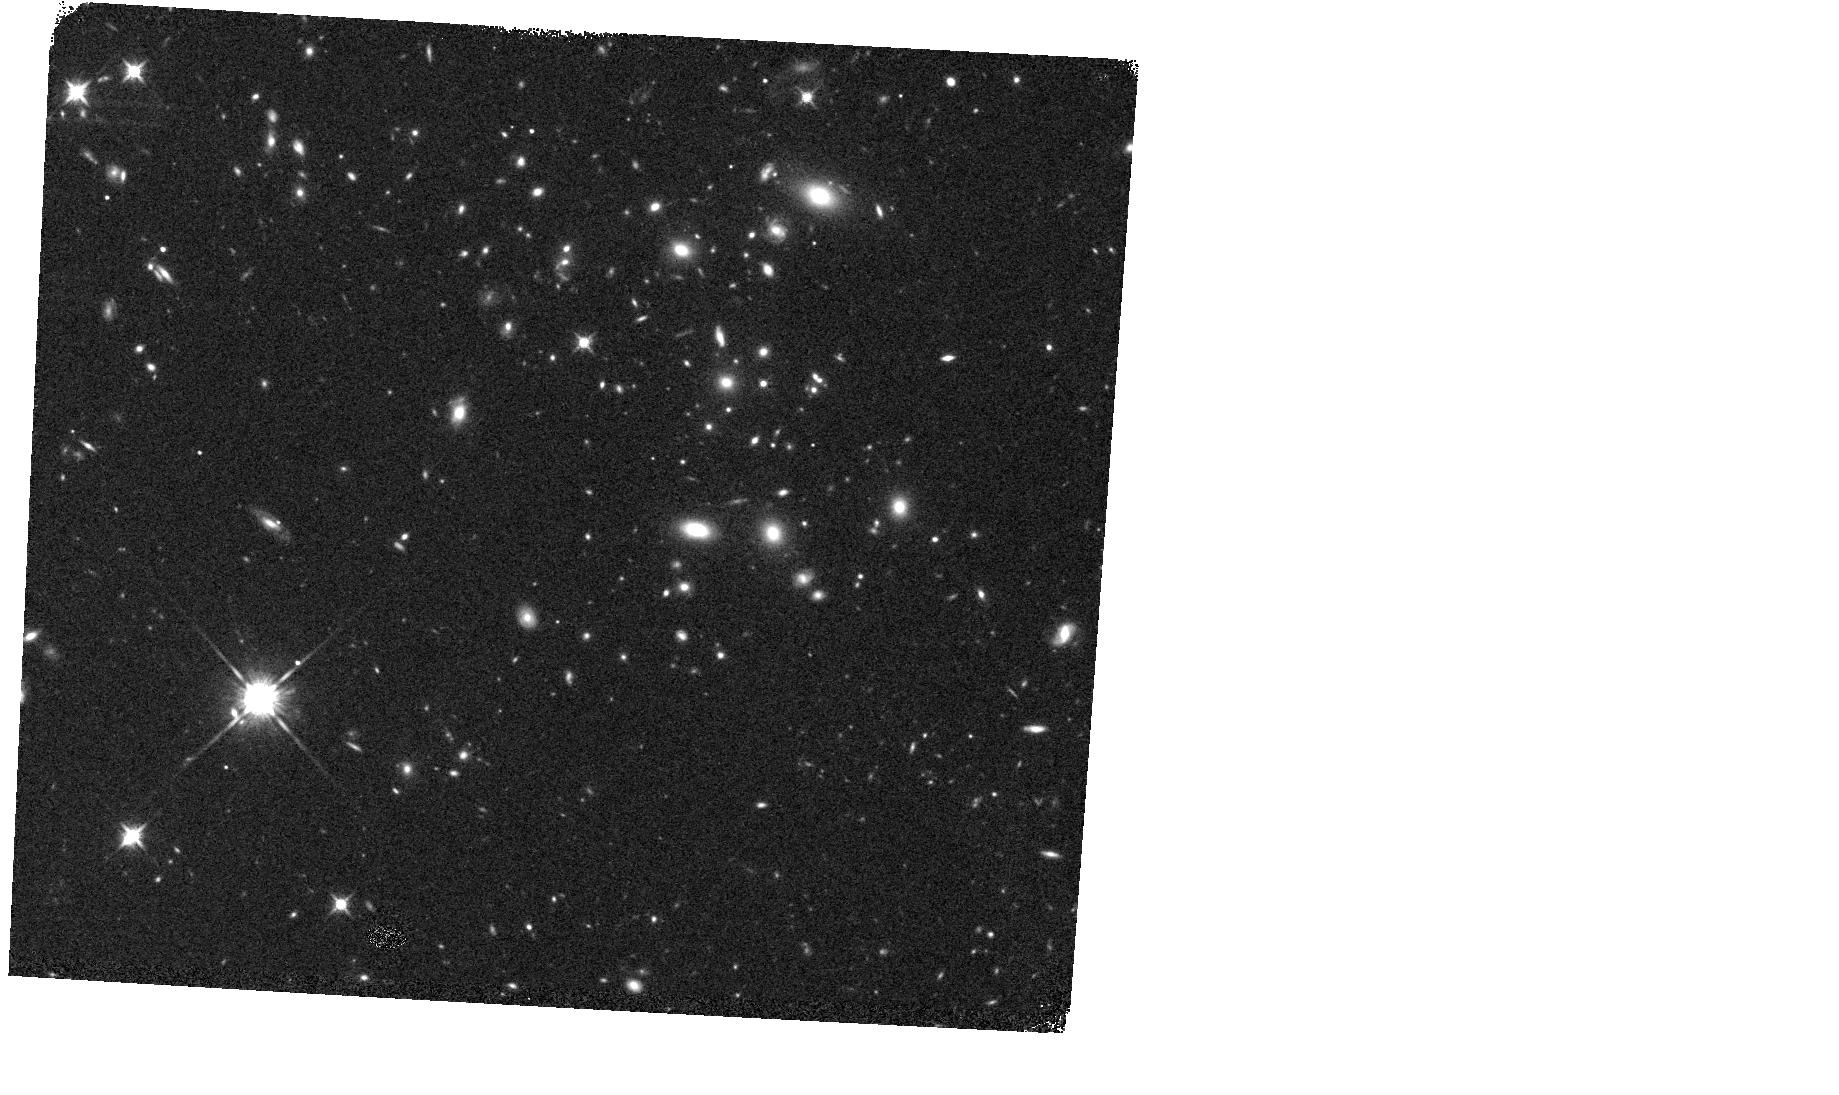
Target: COSMOS-Z9-4
Instrument: WFC3/IR
Filter: F140W
Exposure: 11 min
Observation ID: hst_13792_05_wfc3_ir_f140w_icnq05

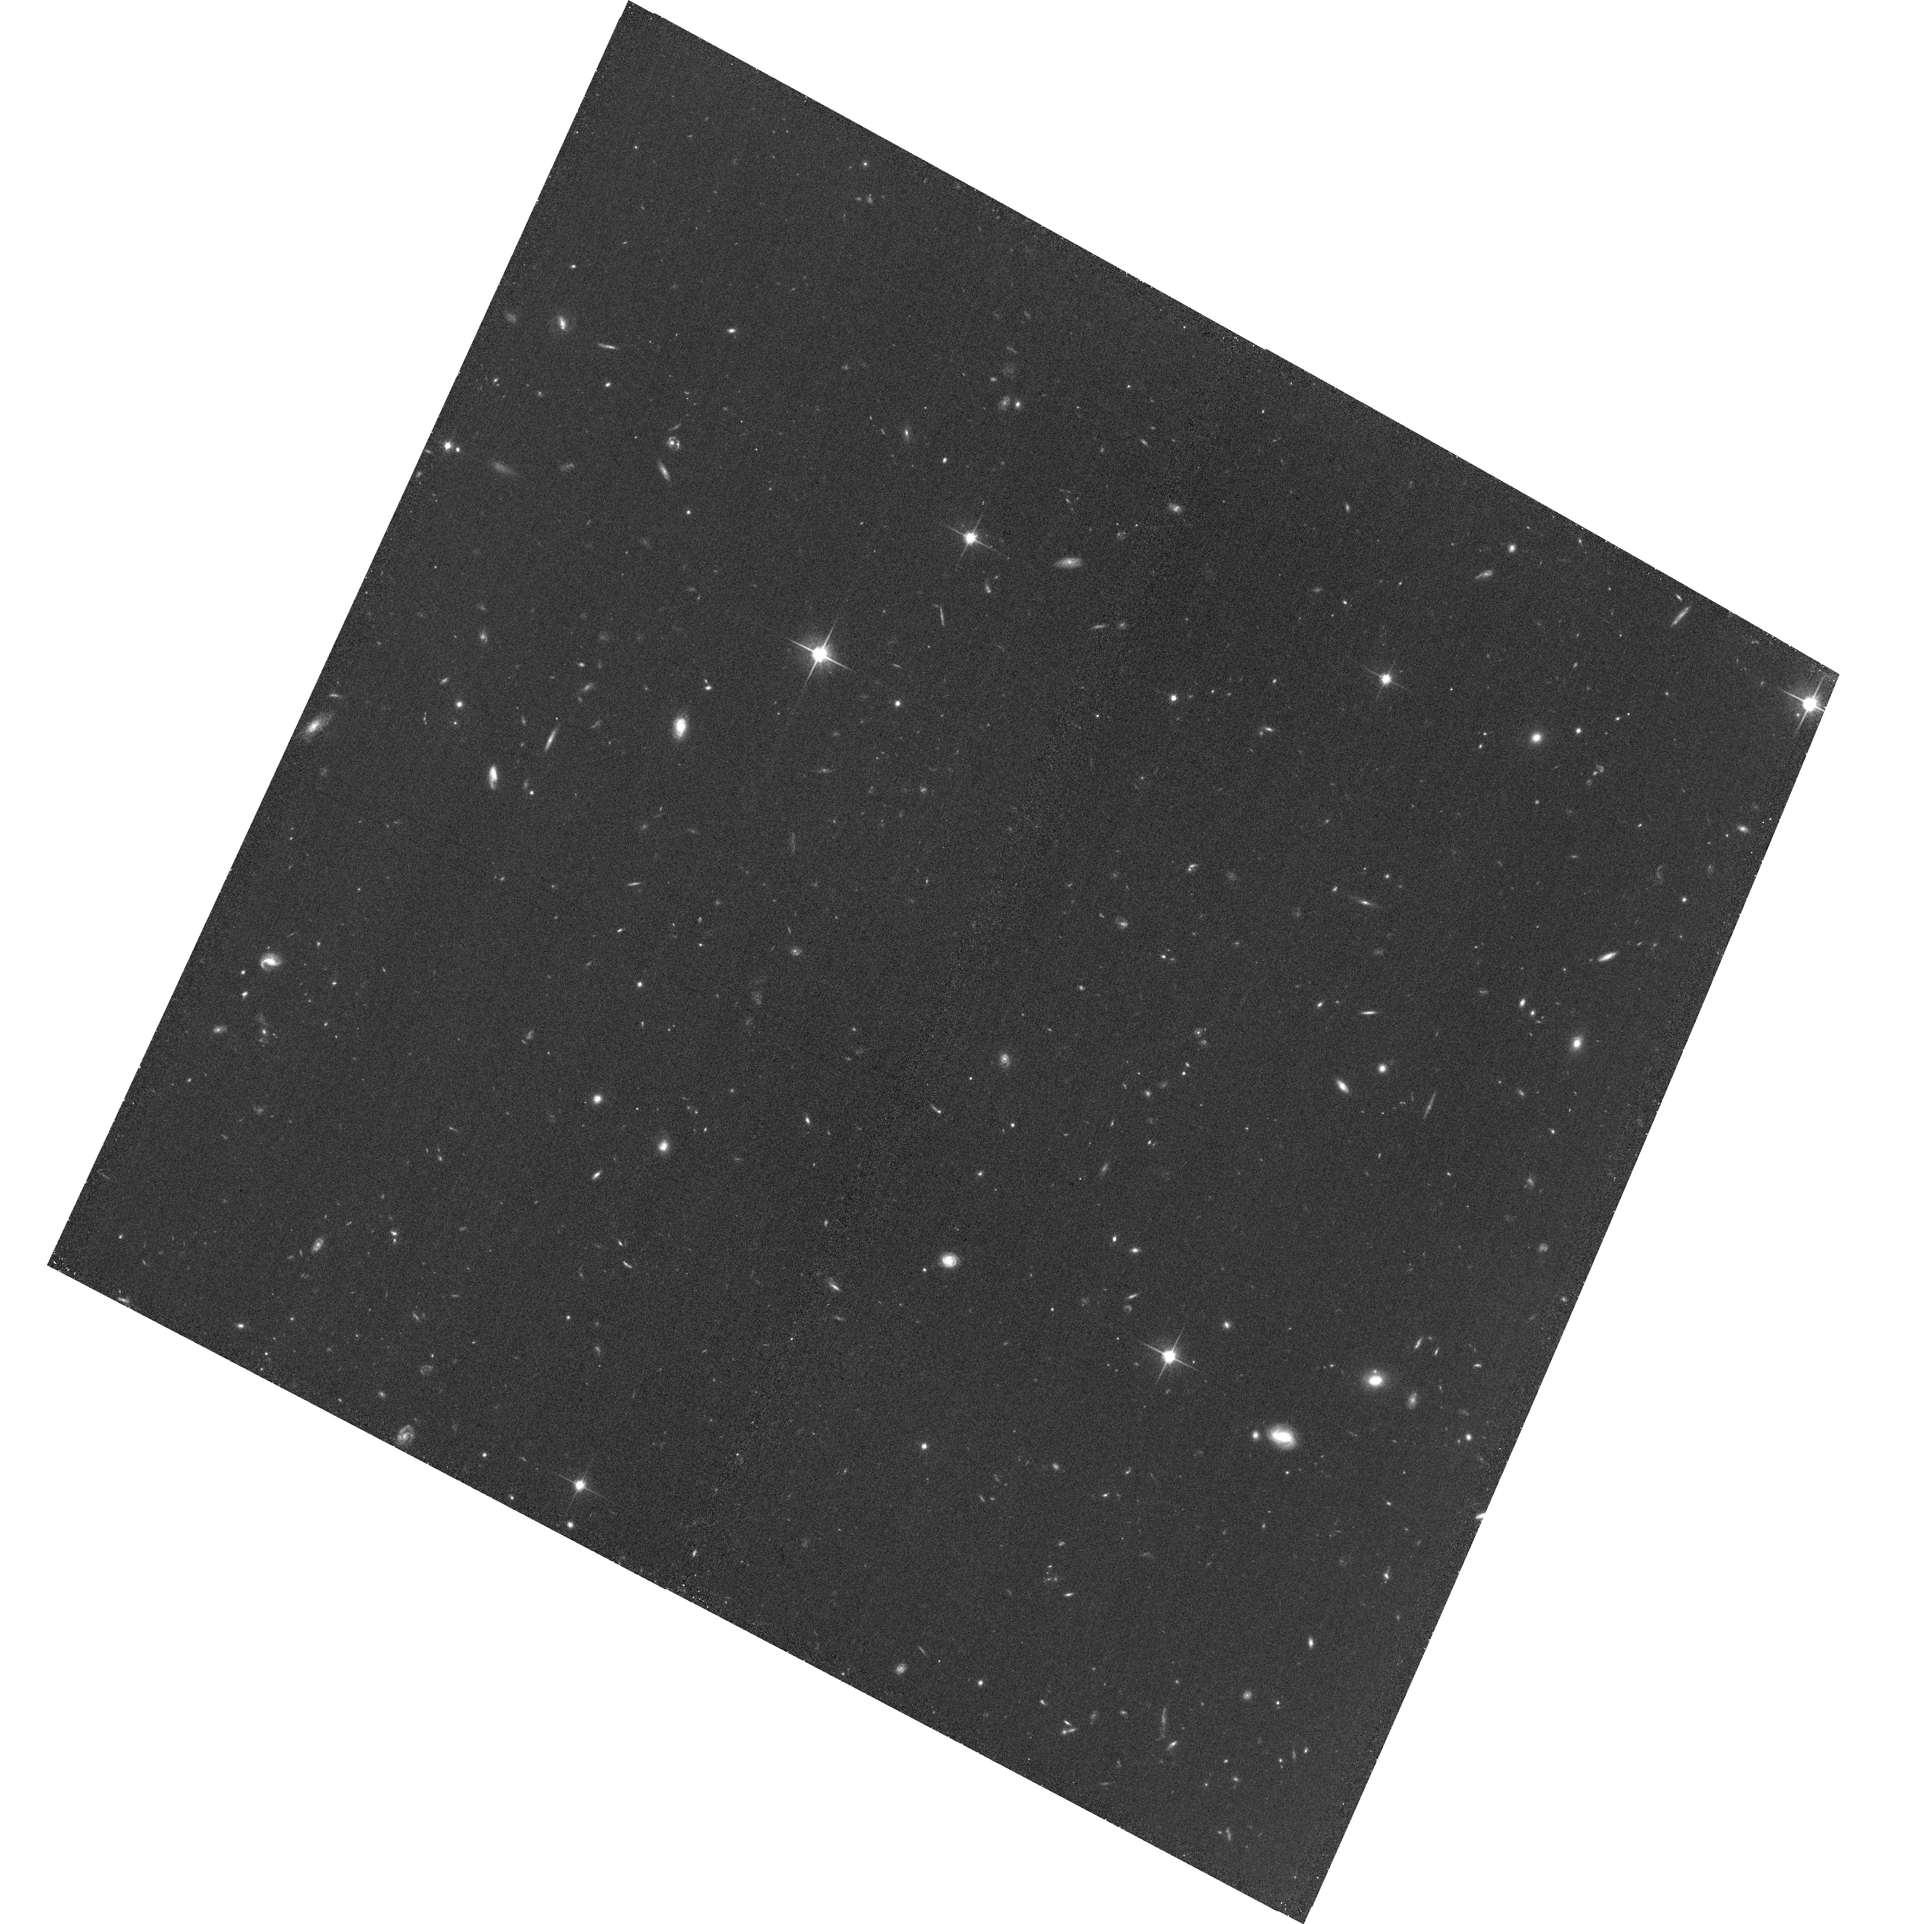
Target: field at RA 34.416°, Dec -5.181°
Instrument: ACS/WFC
Filter: F814W
Exposure: 35 min
Observation ID: hst_13792_08_acs_wfc_f814w_jcnq08

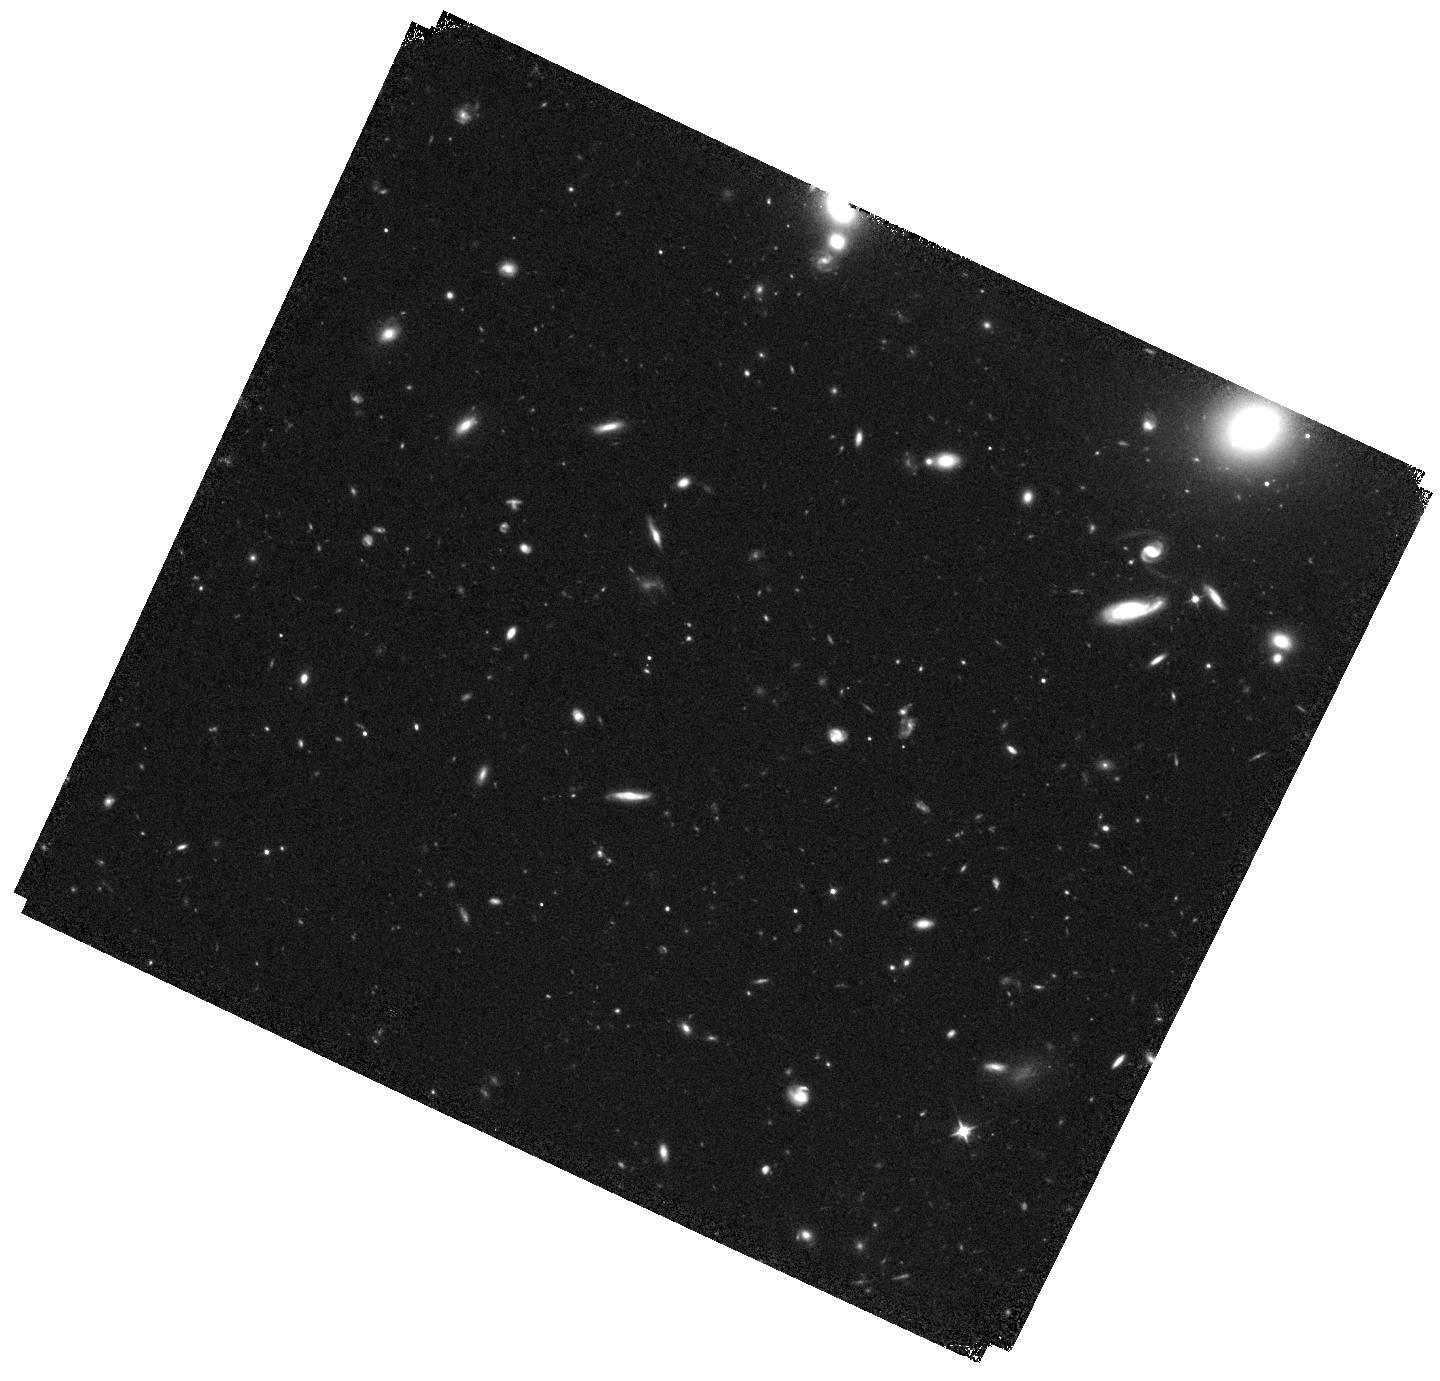
Target: COSMOS-Z9-3
Instrument: WFC3/IR
Filter: F105W
Exposure: 43 min
Observation ID: hst_13792_04_wfc3_ir_f105w_icnq04

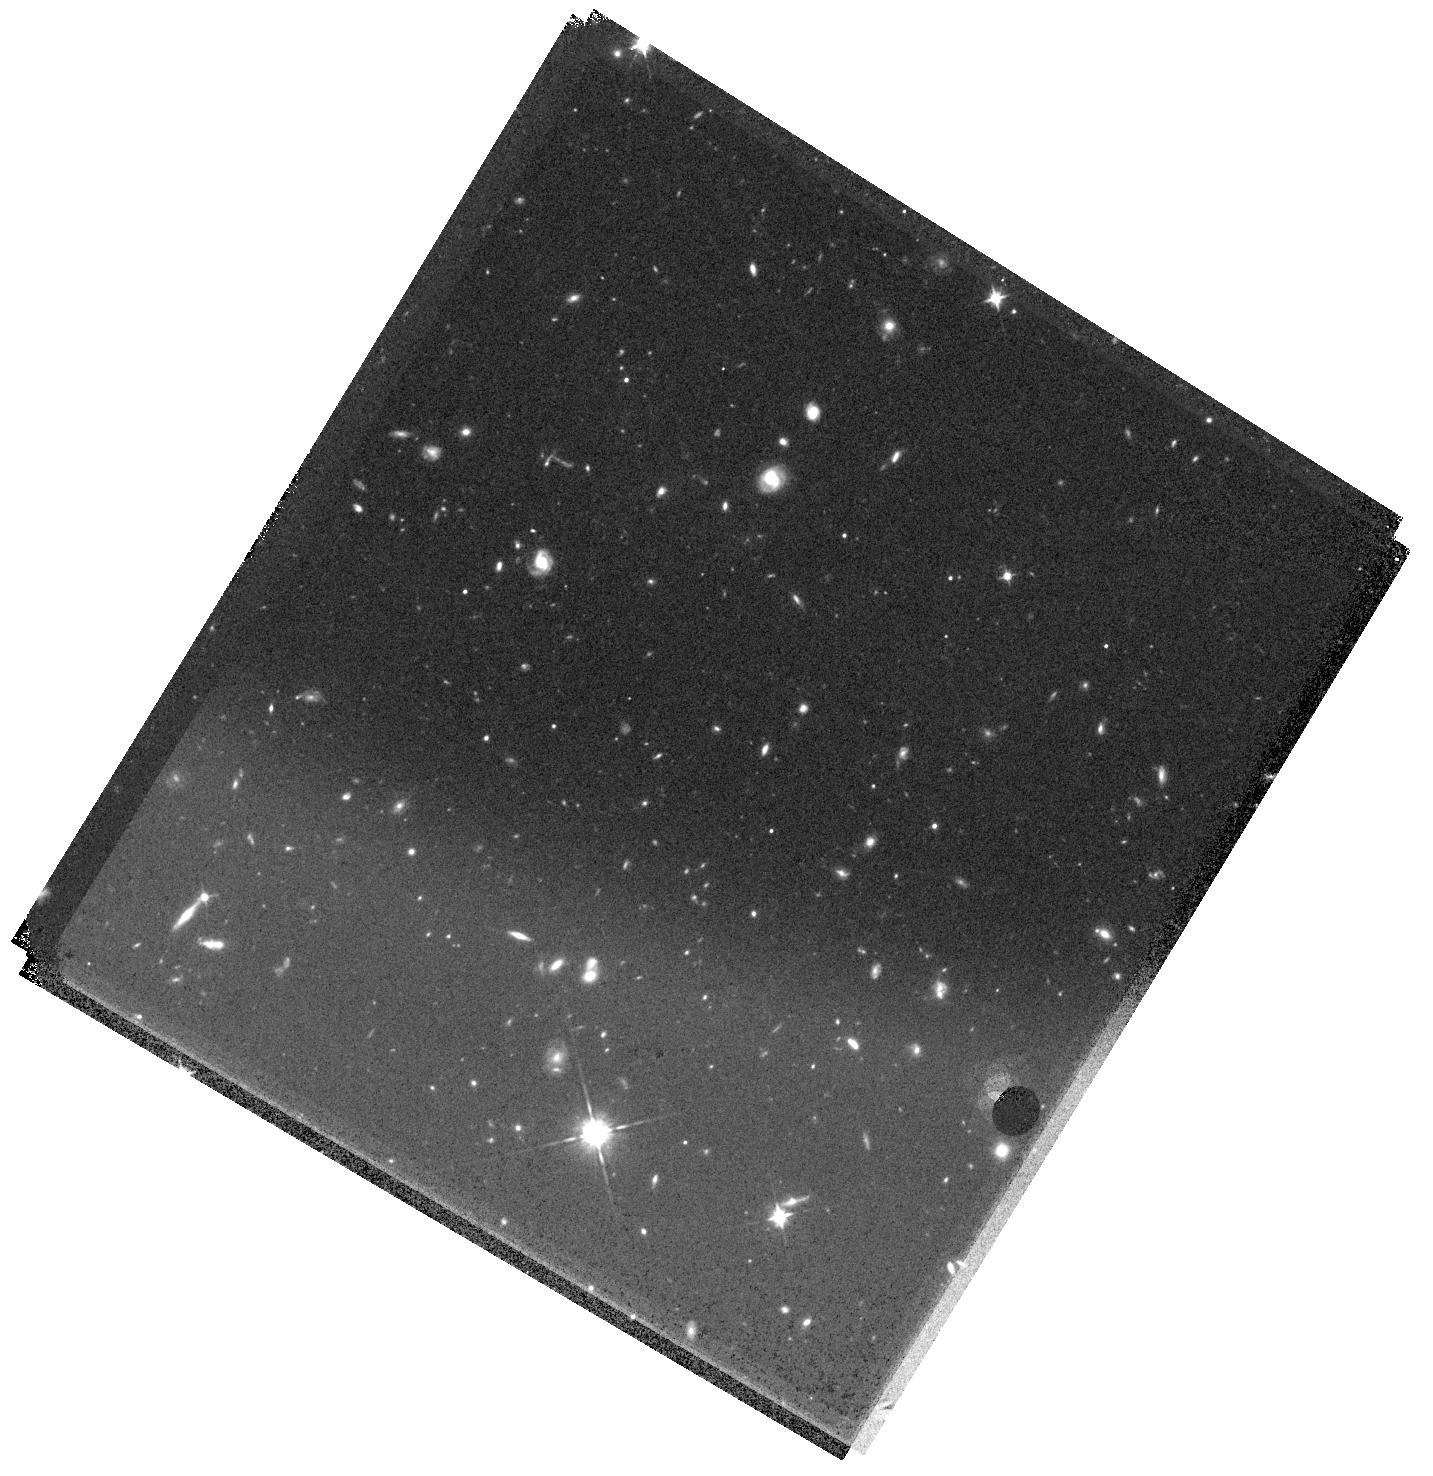
Target: EGS-Z9-6
Instrument: WFC3/IR
Filter: F105W
Exposure: 47 min
Observation ID: hst_13792_11_wfc3_ir_f105w_icnq11

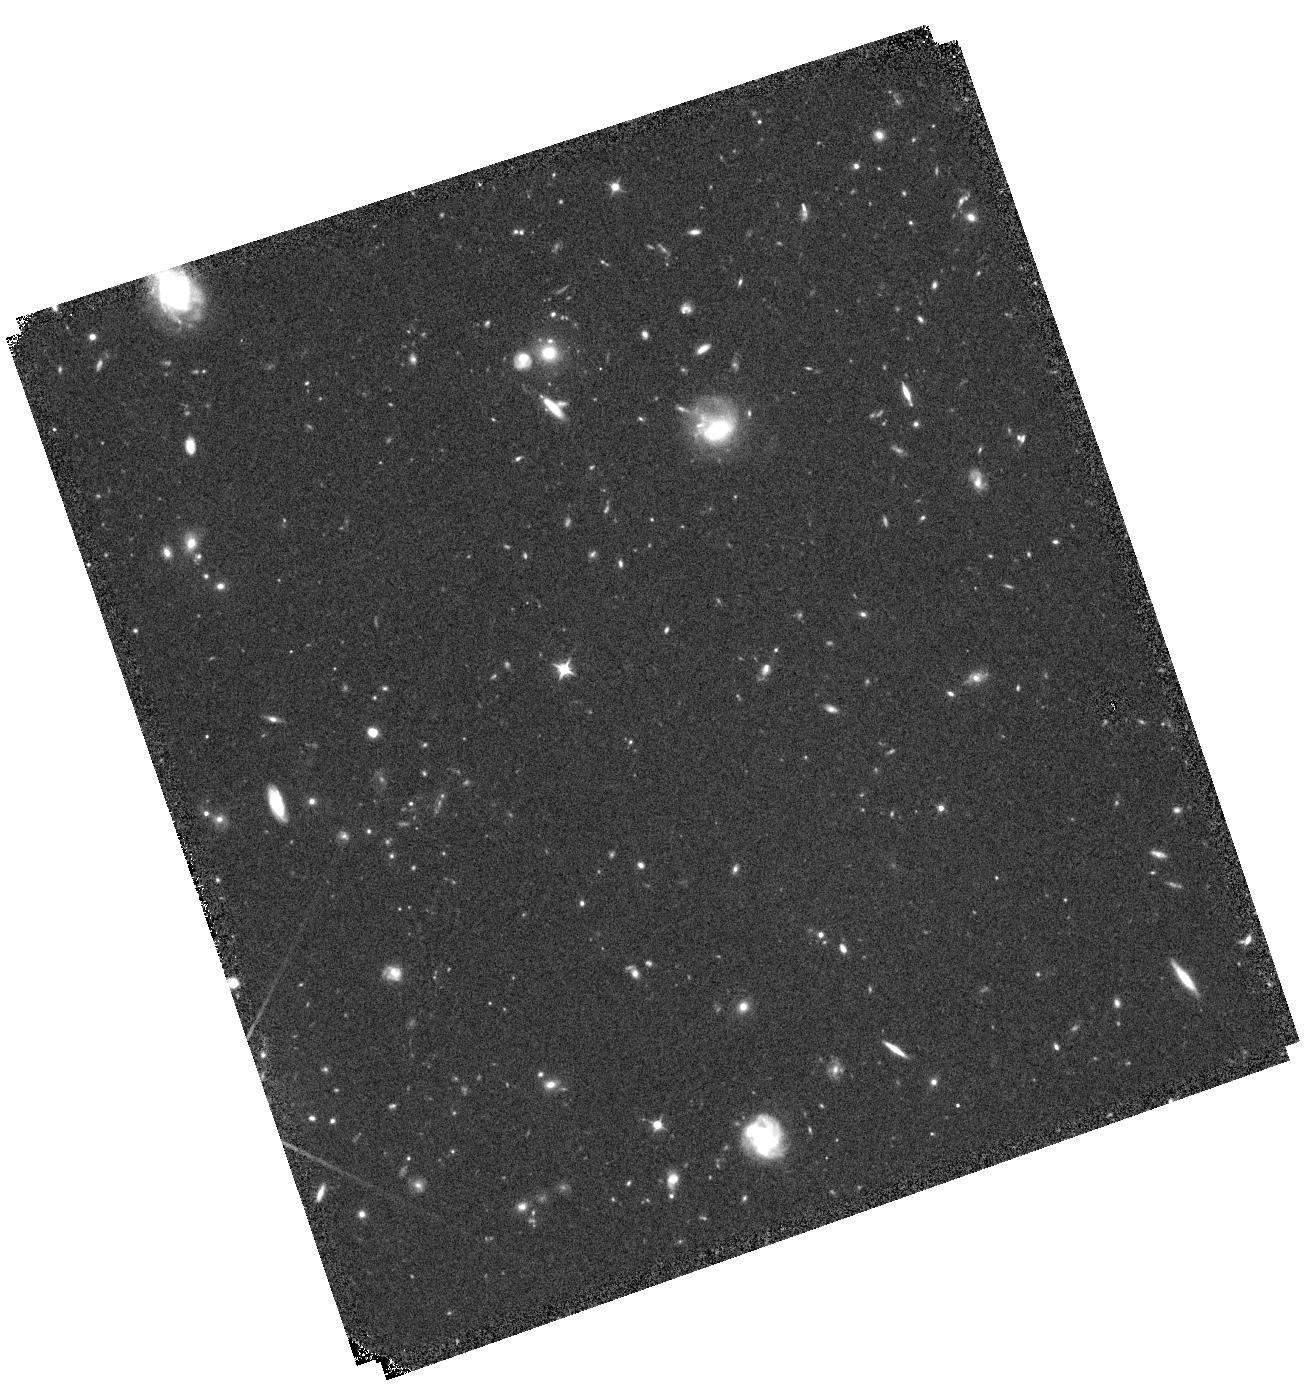
Target: UDS-Z9-2
Instrument: WFC3/IR
Filter: F105W
Exposure: 44 min
Observation ID: hst_13792_08_wfc3_ir_f105w_icnq08

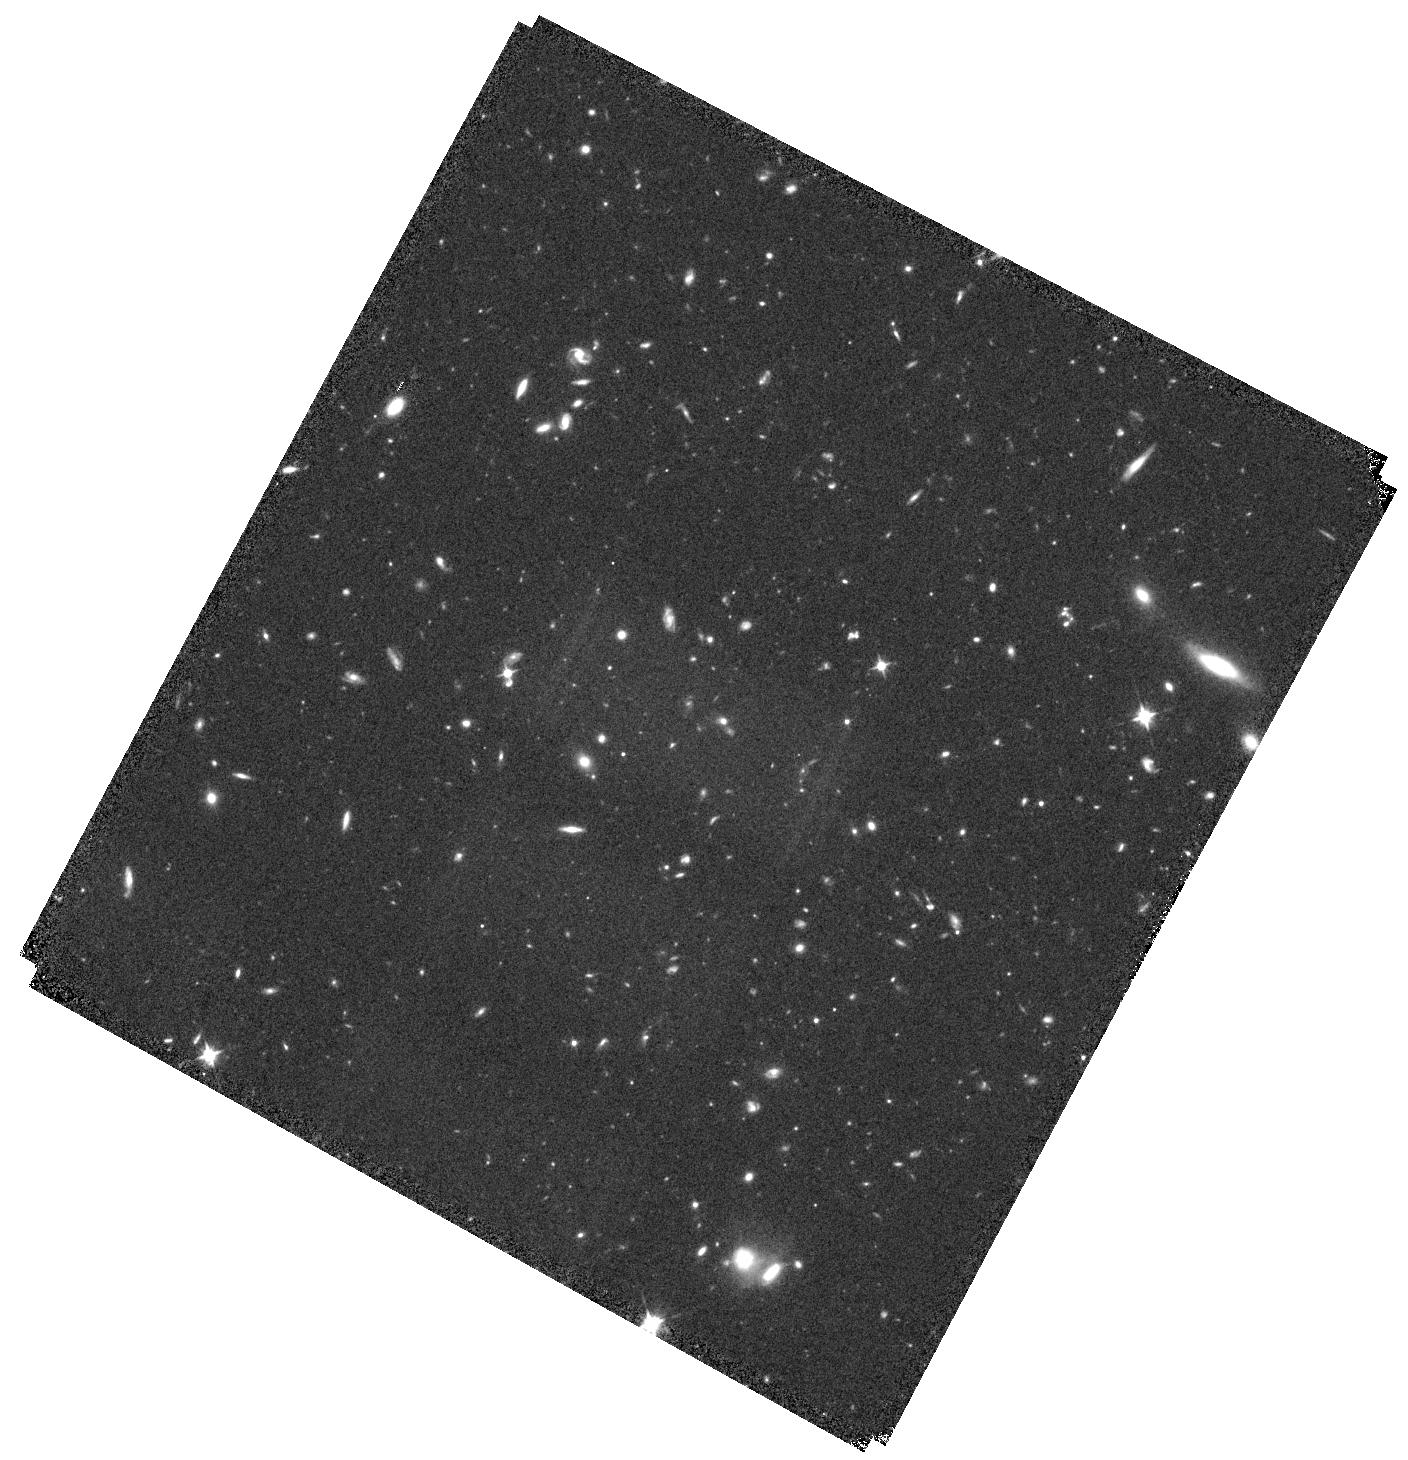
Target: UDS-Z9-1
Instrument: WFC3/IR
Filter: F105W
Exposure: 44 min
Observation ID: hst_13792_12_wfc3_ir_f105w_icnq12

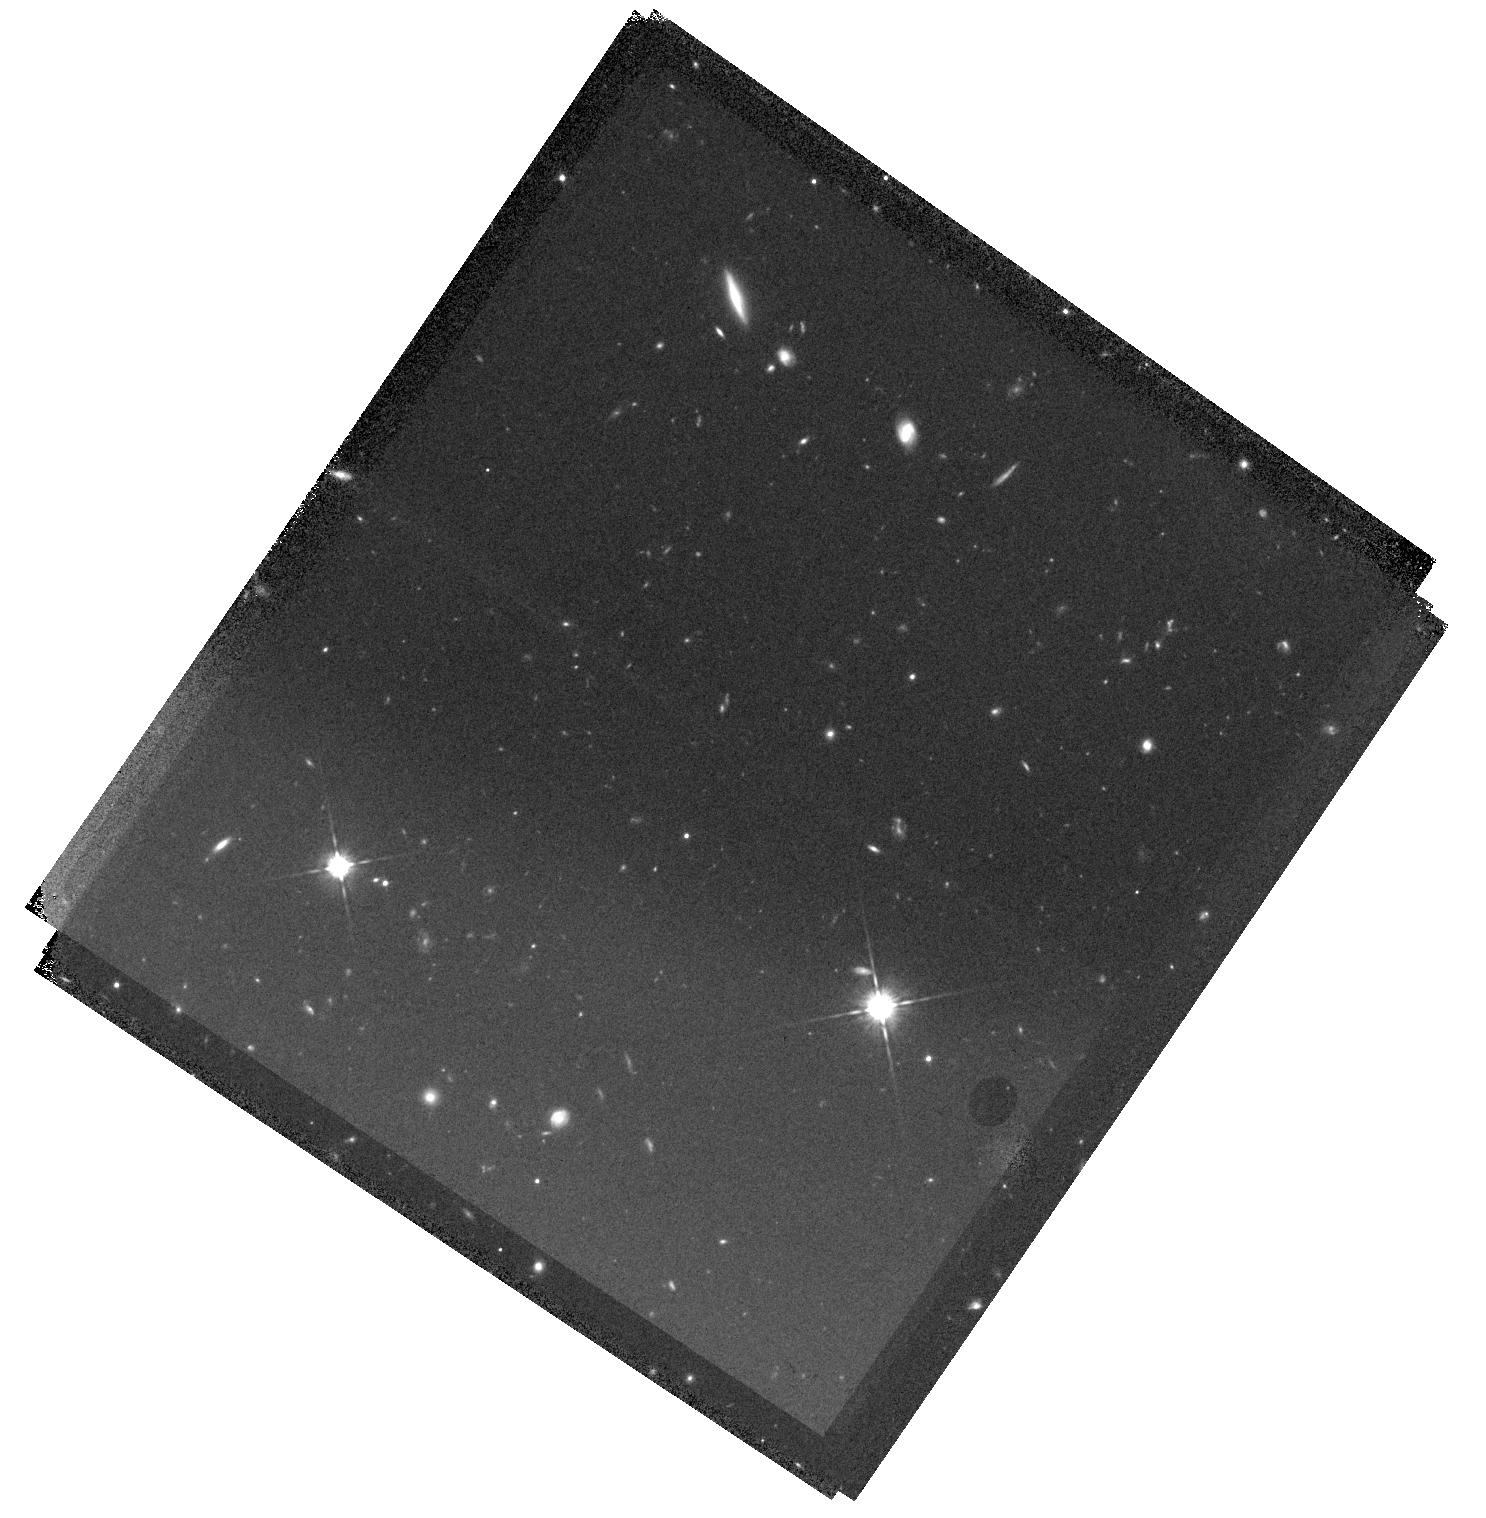
Target: EGS-Z9-5
Instrument: WFC3/IR
Filter: F105W
Exposure: 45 min
Observation ID: hst_13792_10_wfc3_ir_f105w_icnq10

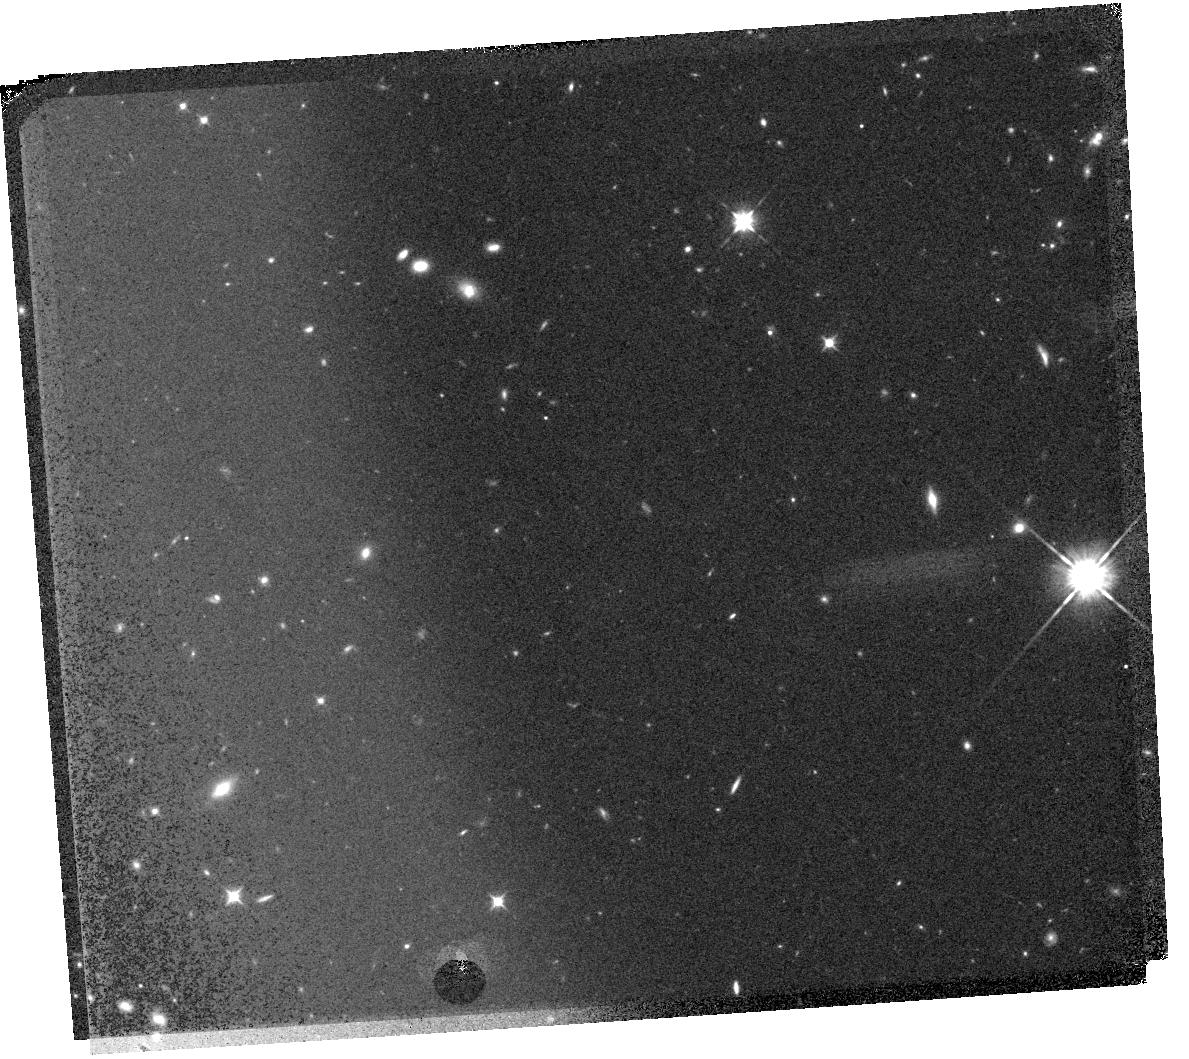
Target: EGS-Z9-1
Instrument: WFC3/IR
Filter: F105W
Exposure: 18 min
Observation ID: hst_13792_06_wfc3_ir_f105w_icnq06

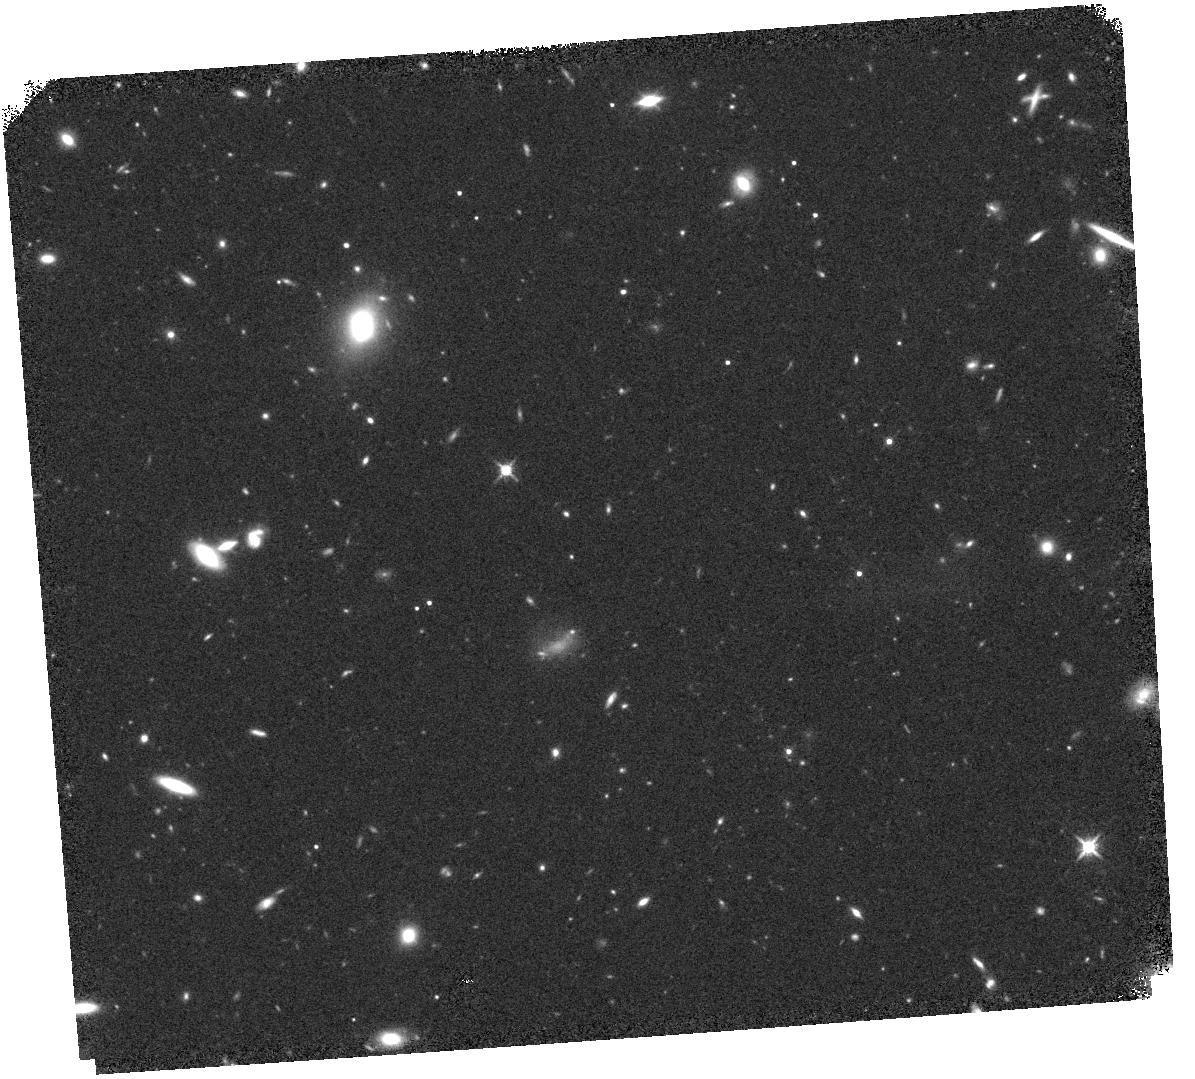
Target: EGS-Z9-7
Instrument: WFC3/IR
Filter: F140W
Exposure: 15 min
Observation ID: hst_13792_a6_wfc3_ir_f140w_icnqa6

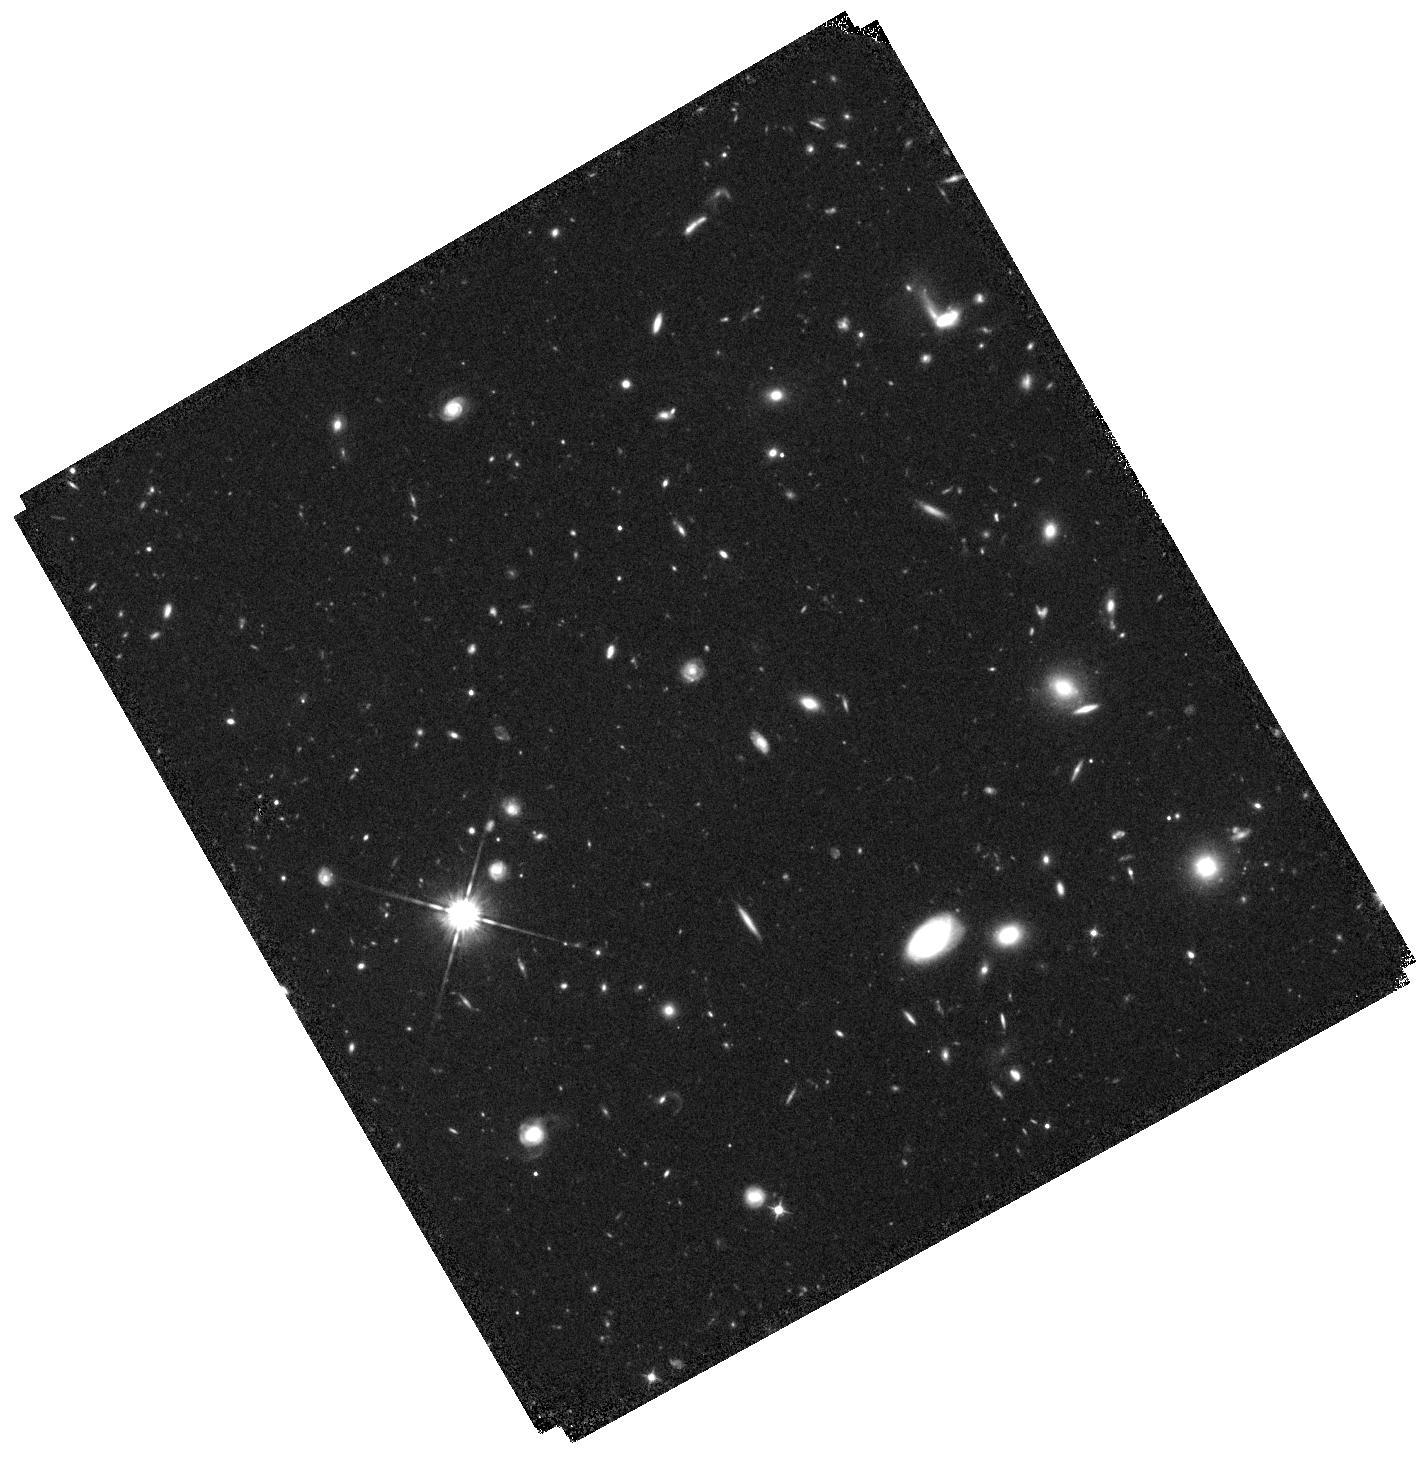
Target: COSMOS-Z9-1
Instrument: WFC3/IR
Filter: F105W
Exposure: 44 min
Observation ID: hst_13792_02_wfc3_ir_f105w_icnq02

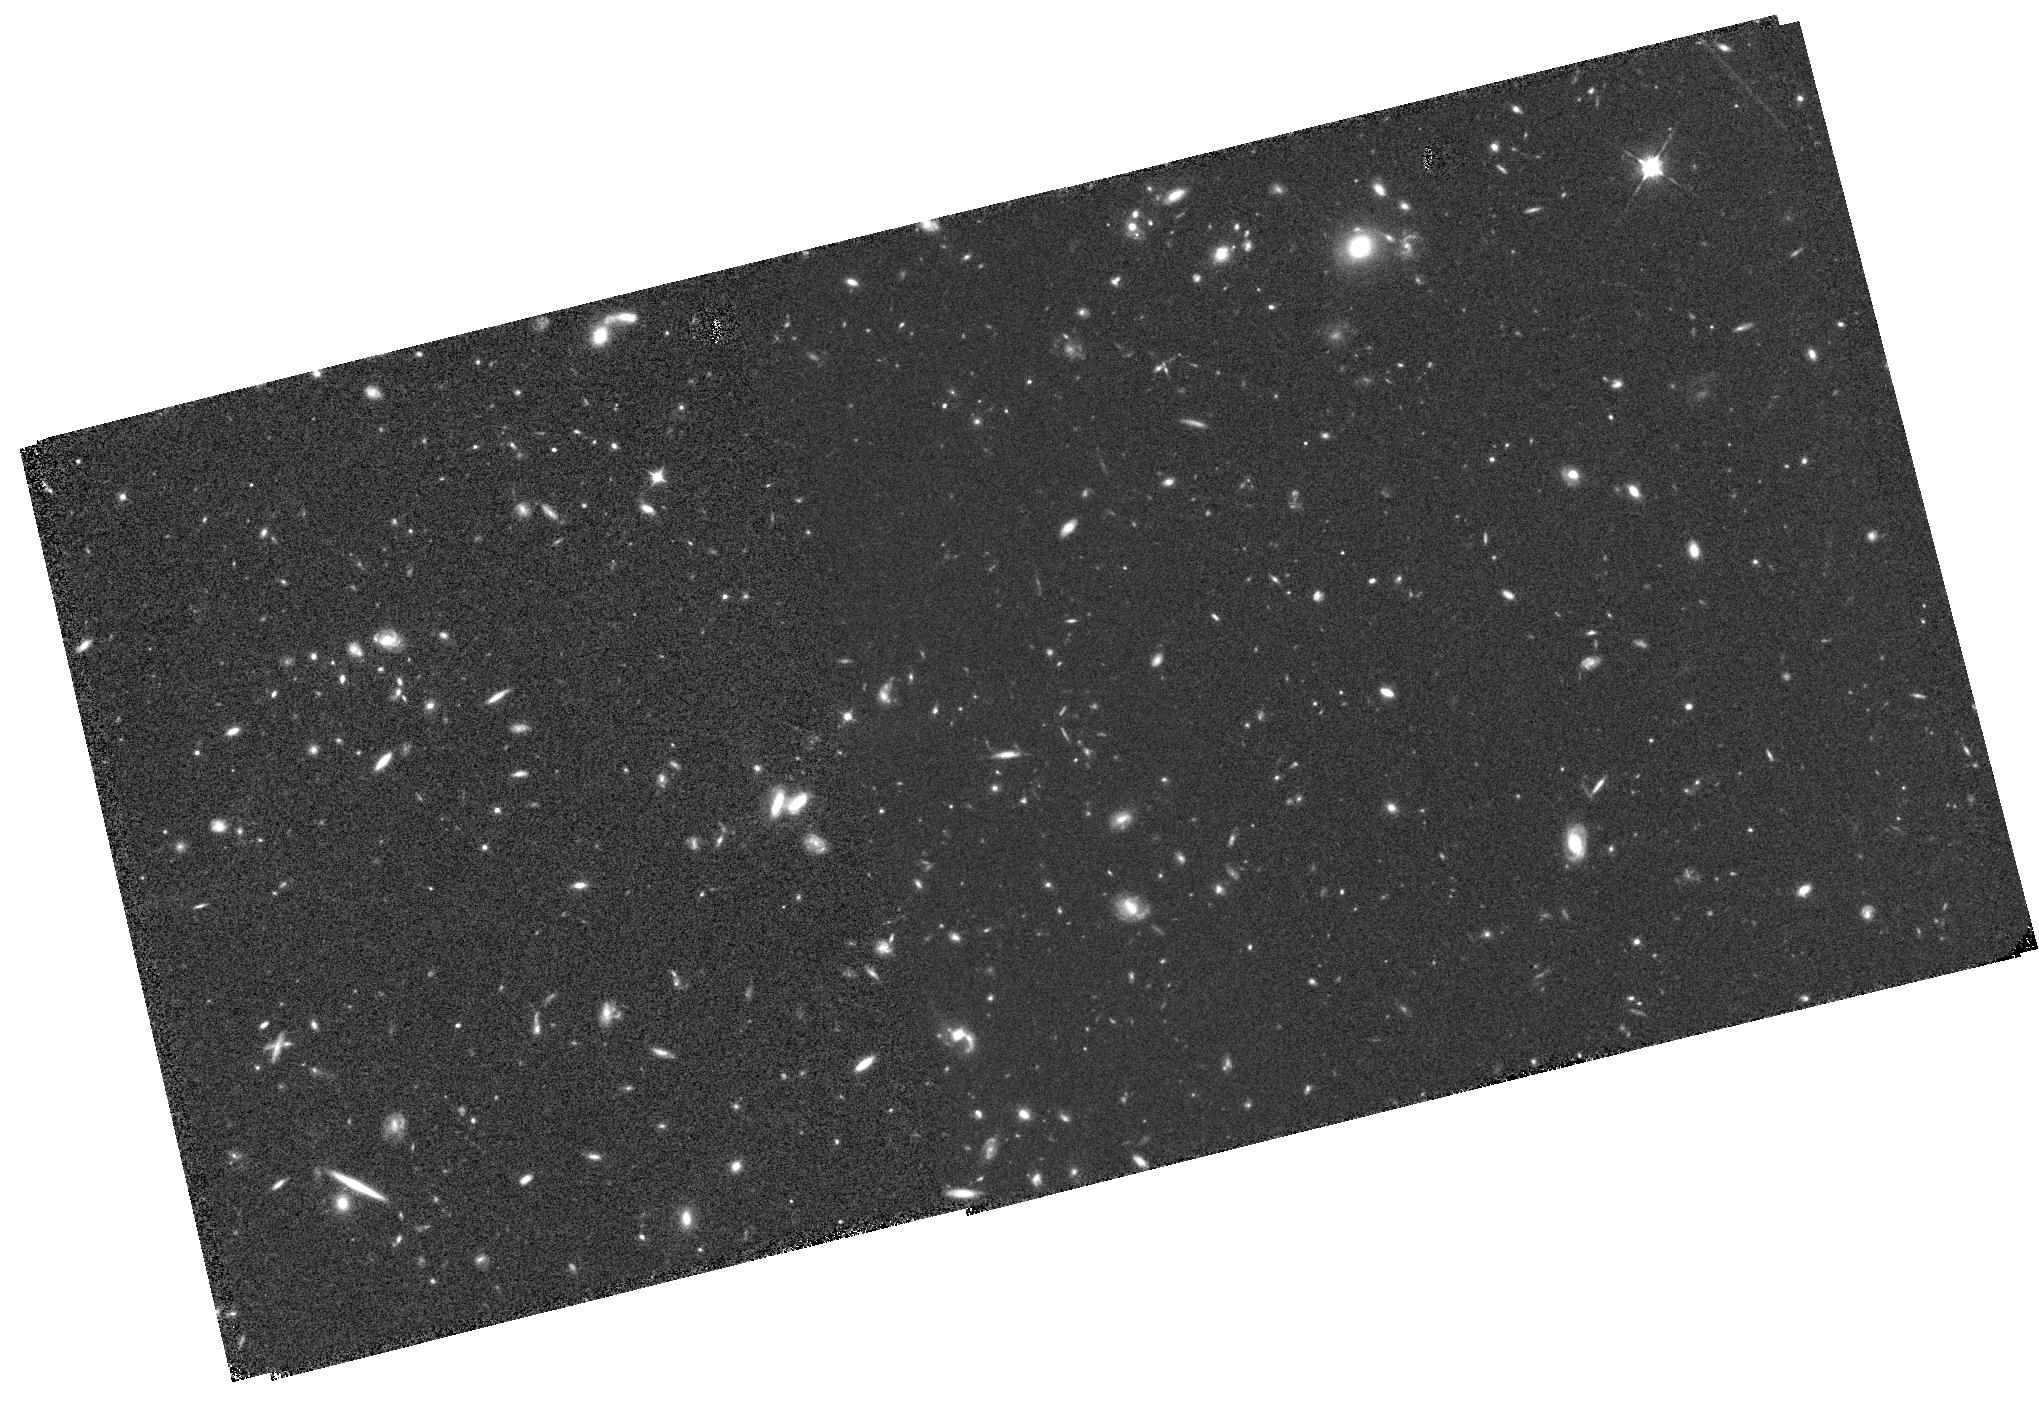
Target: EGS-Z9-2
Instrument: WFC3/IR
Filter: F105W
Exposure: 44 min
Observation ID: hst_13792_07_wfc3_ir_f105w_icnq07

A Complete Census of the Bright z~9-10 Galaxies in the CANDELS Data Set (PI: Bouwens, Rychard)

At present, we have only limited information on the spectral properties, stellar masses, and luminosity function of galaxies at z~9-10. While the new Frontier Fields Initiative will significantly improve our knowledge of the prevalence of fainter sources at these epochs, no comparable HST programs exist to study the properties of the brighter z~9-10 galaxies. This is unfortunate given that the brighter z~9-10 candidates are more amenable to follow-up study with facilities such as Spitzer and ALMA and the existence of only 8 reasonably reliable bright candidates (only 3 visible to ALMA). Fortunately, we can rectify this situation by using the existing HST+Spitzer observations over the full CANDELS program to identify all plausible z~9-10 candidates in that data set, but which lack sufficiently deep 1-micron observations to be secure. Here we propose to follow up each of these candidates with WFC3/IR at 1-micron F105W to determine which are likely at z~9-10 and thereby almost certainly doubling the number of bright, reliable z~9-10 candidates known to ~17 galaxies. Our follow-up strategy is very efficient, e.g., >~10x more efficient as tiling the relevant CANDELS fields with 1-micron F105W data and ~40x more efficient as searches in fields with no pre-existing data. The large samples of bright z~9-10 galaxies we will select with our program will be used to solidify current conclusions about the evolution of the bright end of the UV luminosity function, to quantify evolution in the mean spectral properties and stellar masses of galaxies from z~10, and as targets for follow-up studies on dust emission from galaxies with ALMA.